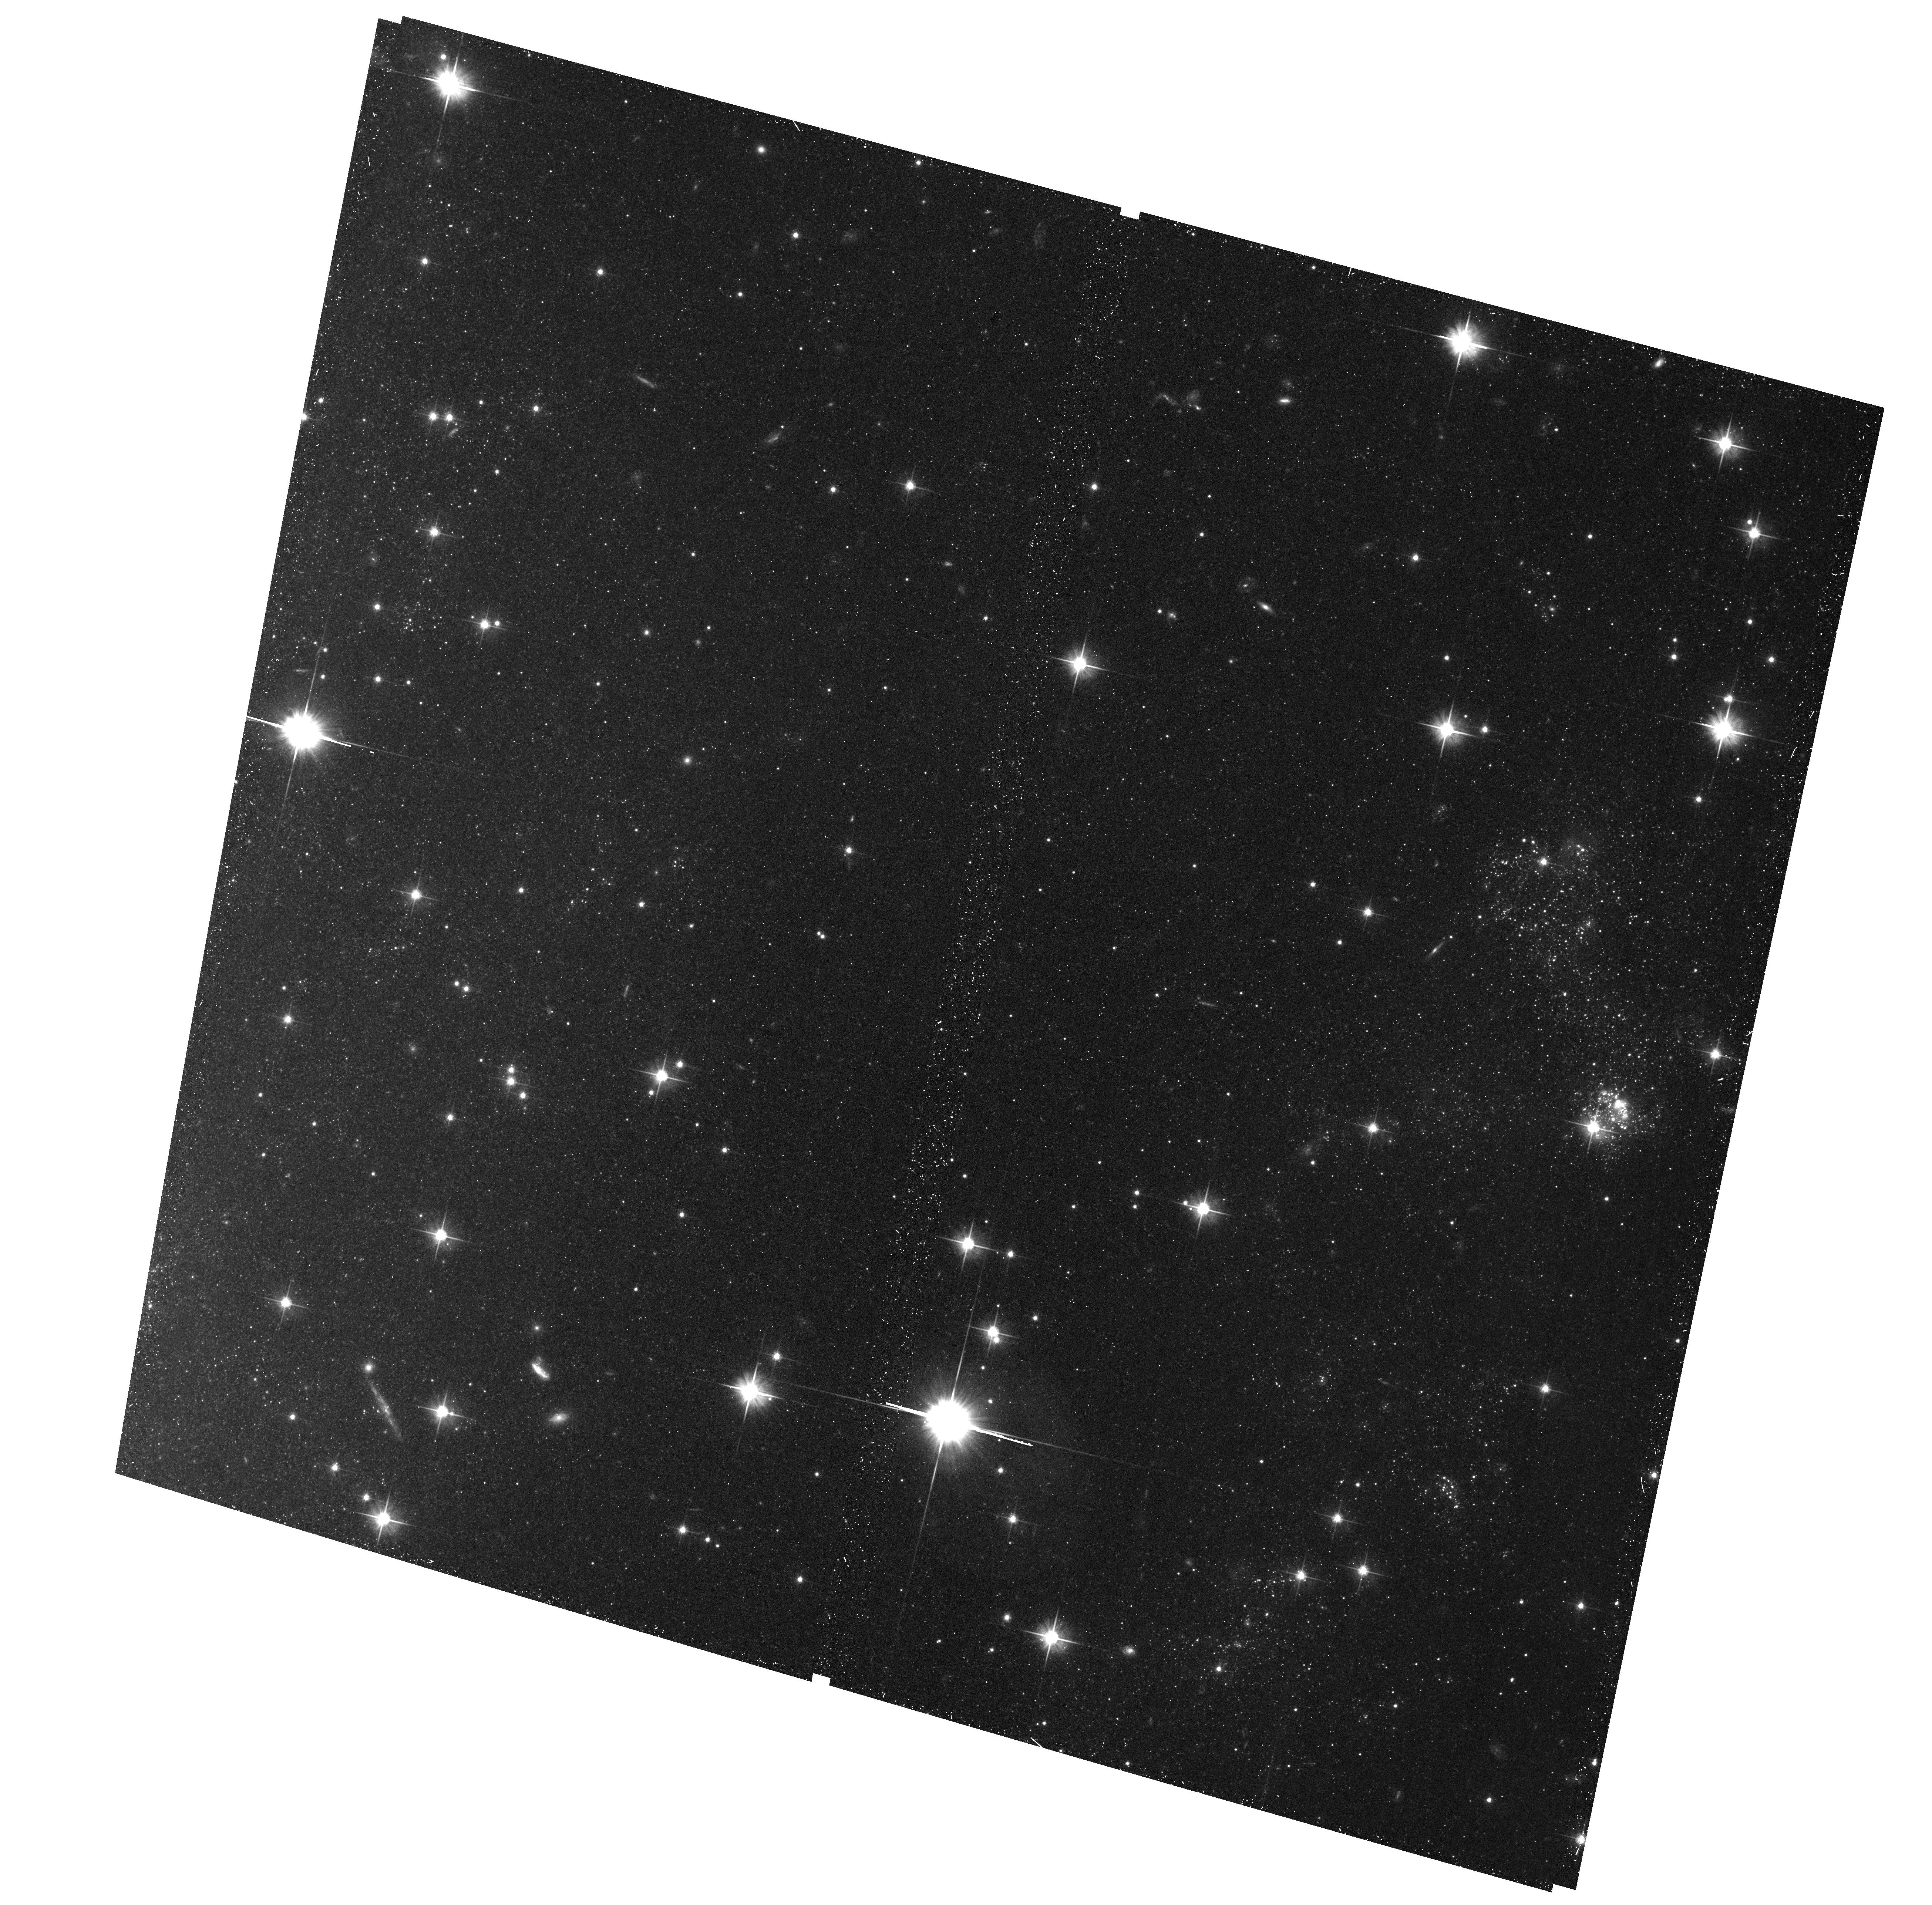
Target: field at RA 308.502°, Dec 60.140°
Instrument: ACS/WFC
Filter: F606W
Exposure: 28 min
Observation ID: hst_15877_14_acs_wfc_f606w_je3y14

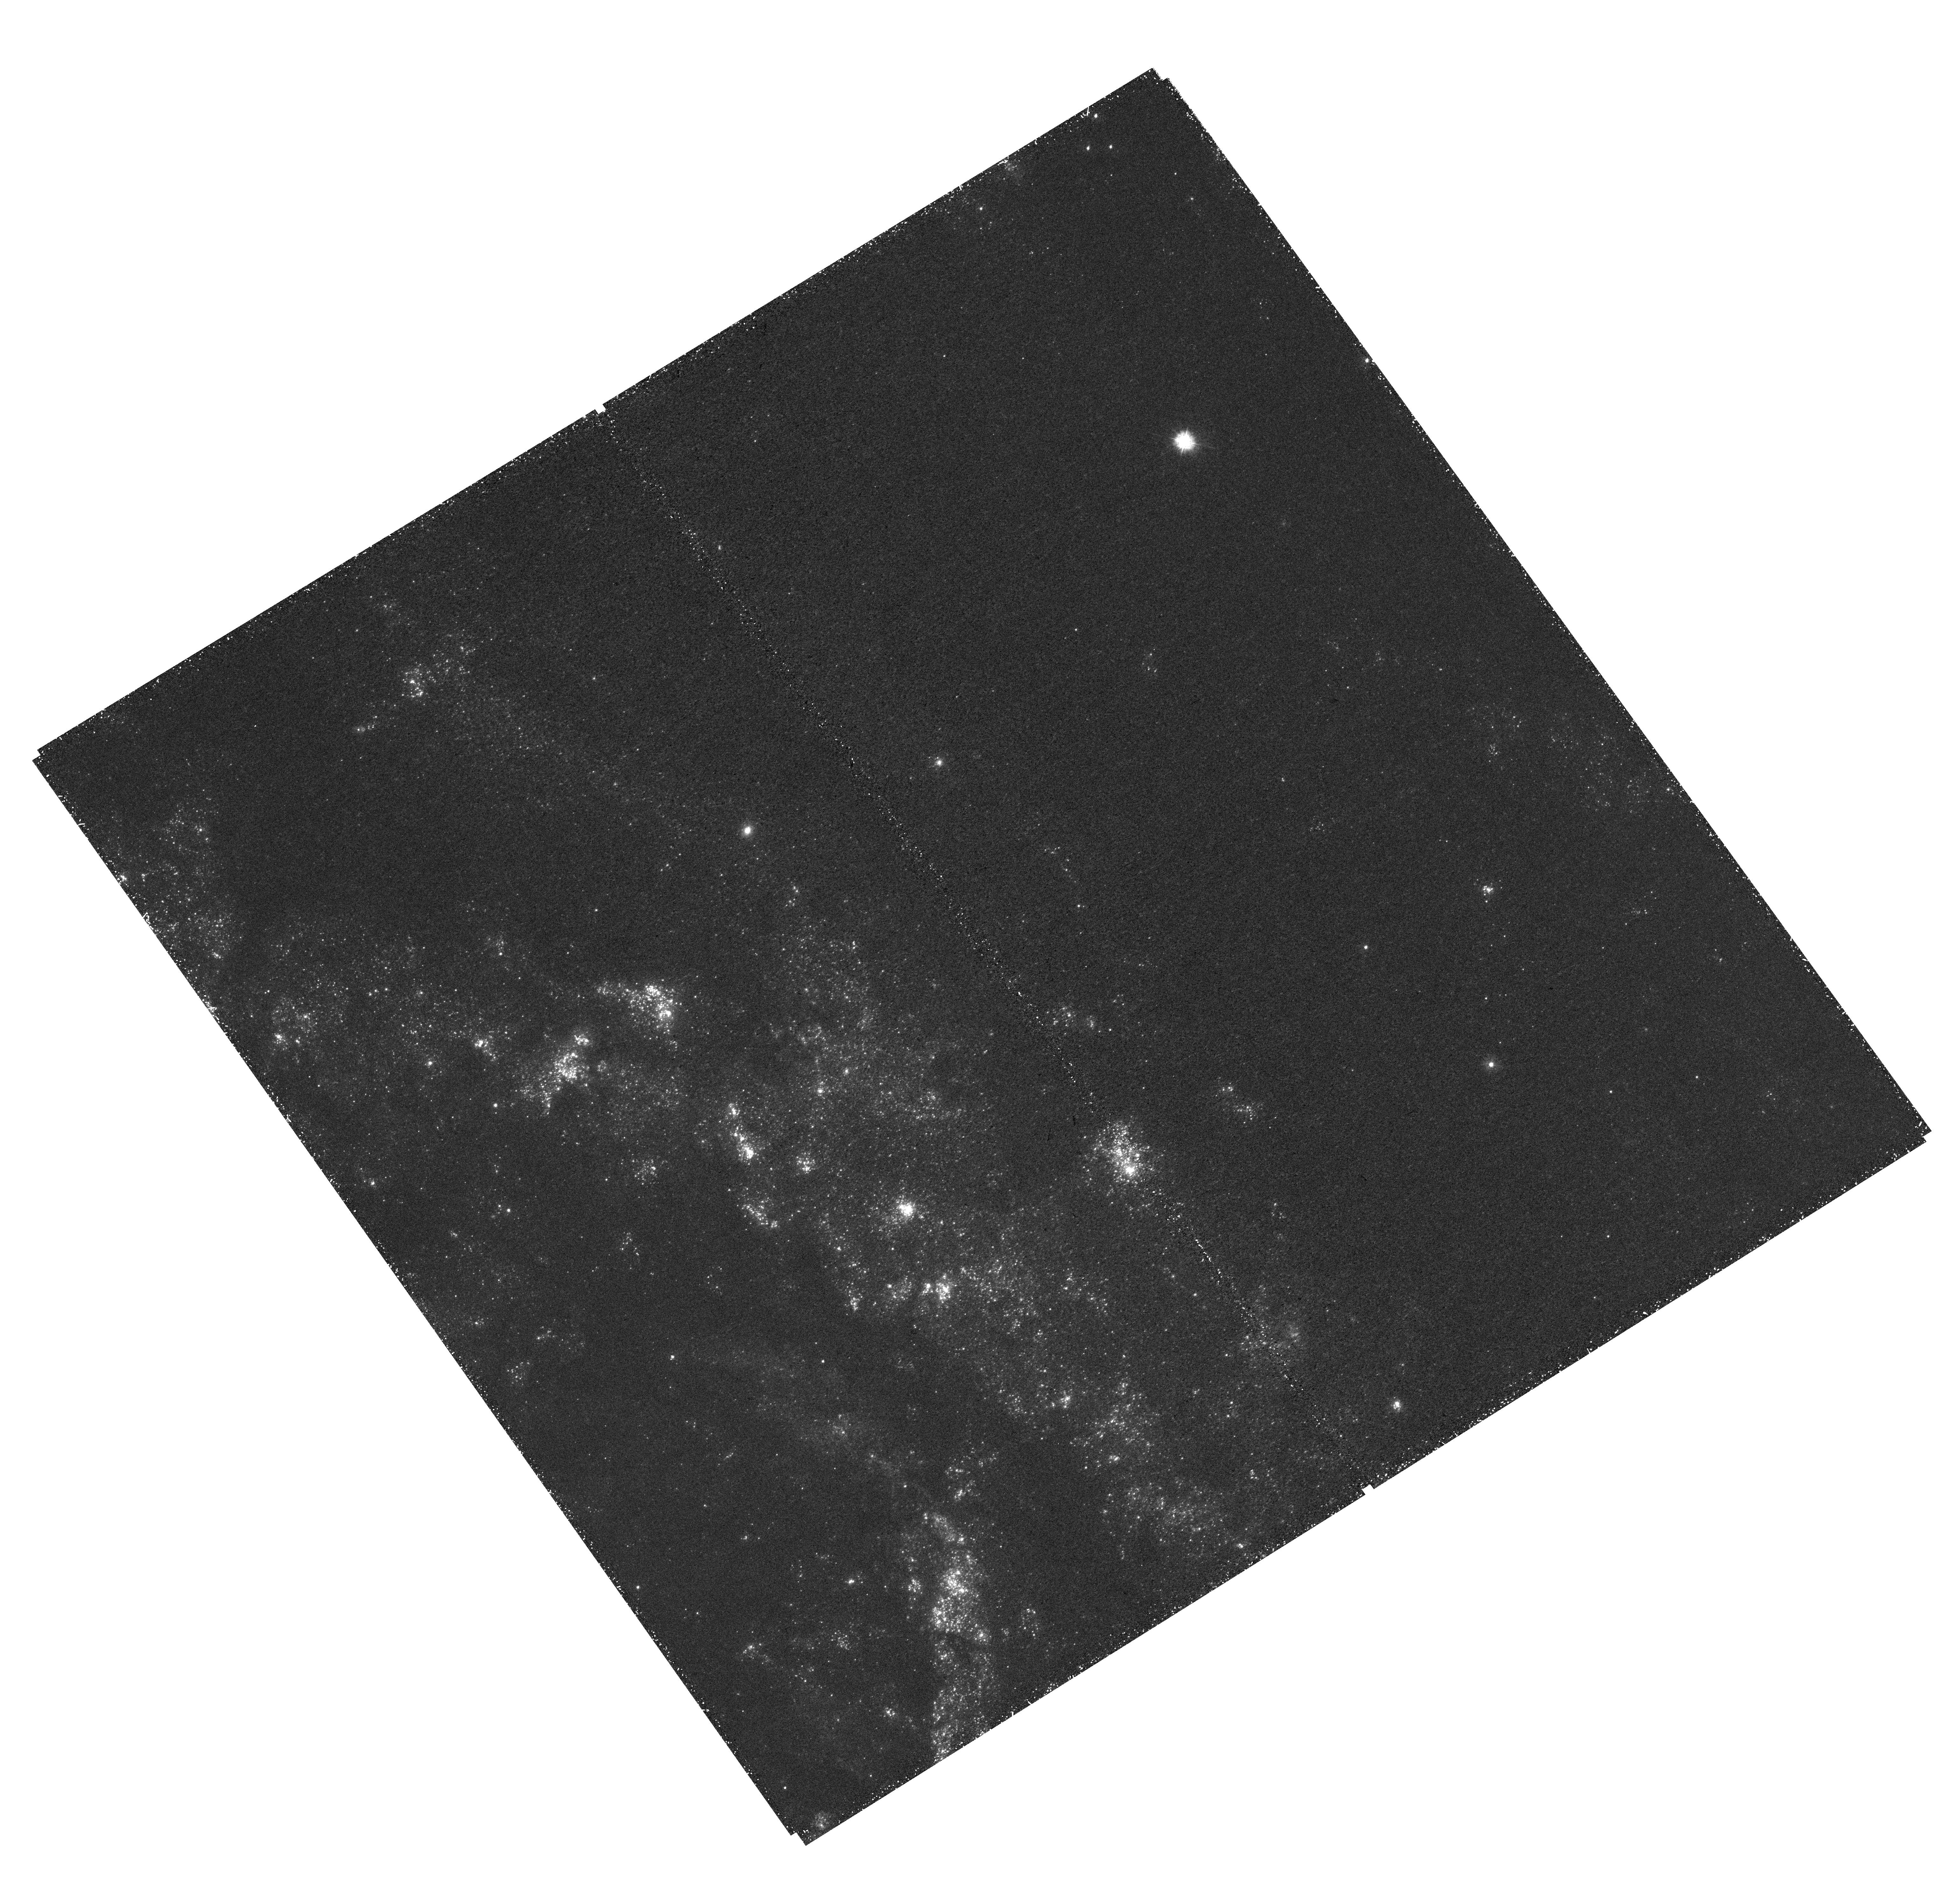
Target: NGC6946-5
Instrument: WFC3/UVIS
Filter: F275W
Exposure: 1.6 h
Observation ID: hst_15877_04_wfc3_uvis_f275w_ie3y04

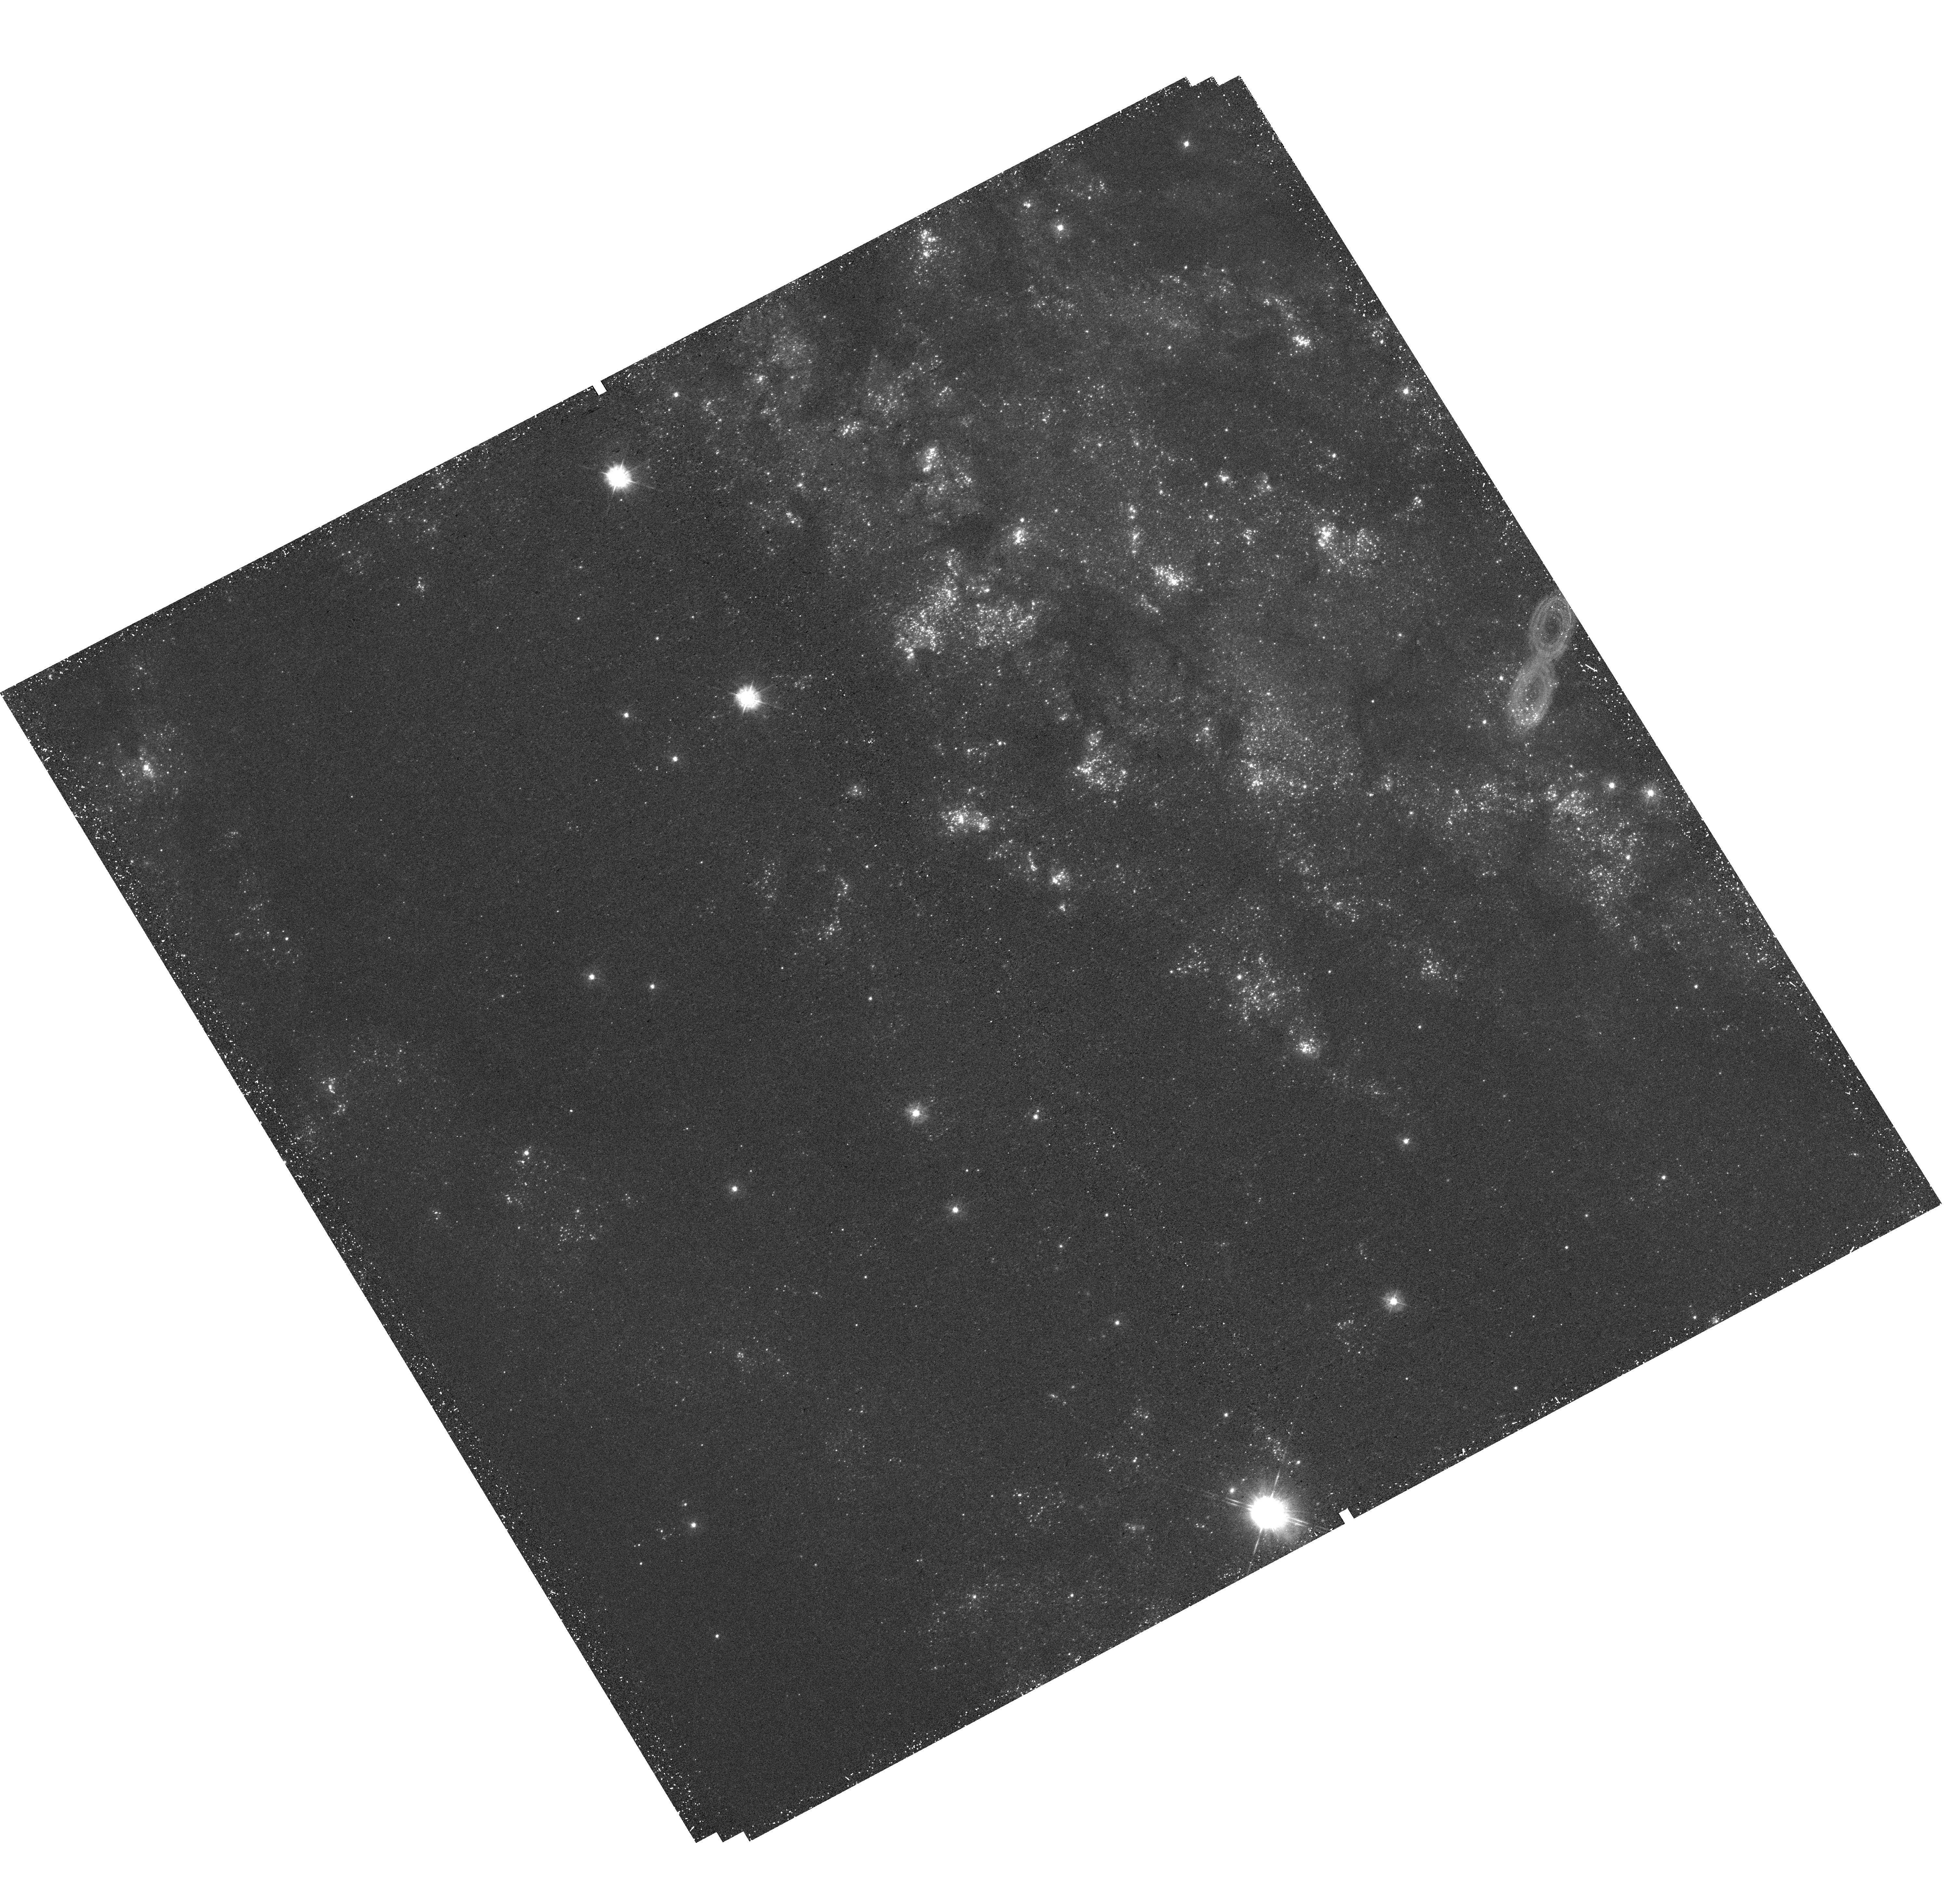
Target: NGC6946-12
Instrument: WFC3/UVIS
Filter: F336W
Exposure: 44 min
Observation ID: hst_15877_11_wfc3_uvis_f336w_ie3y11

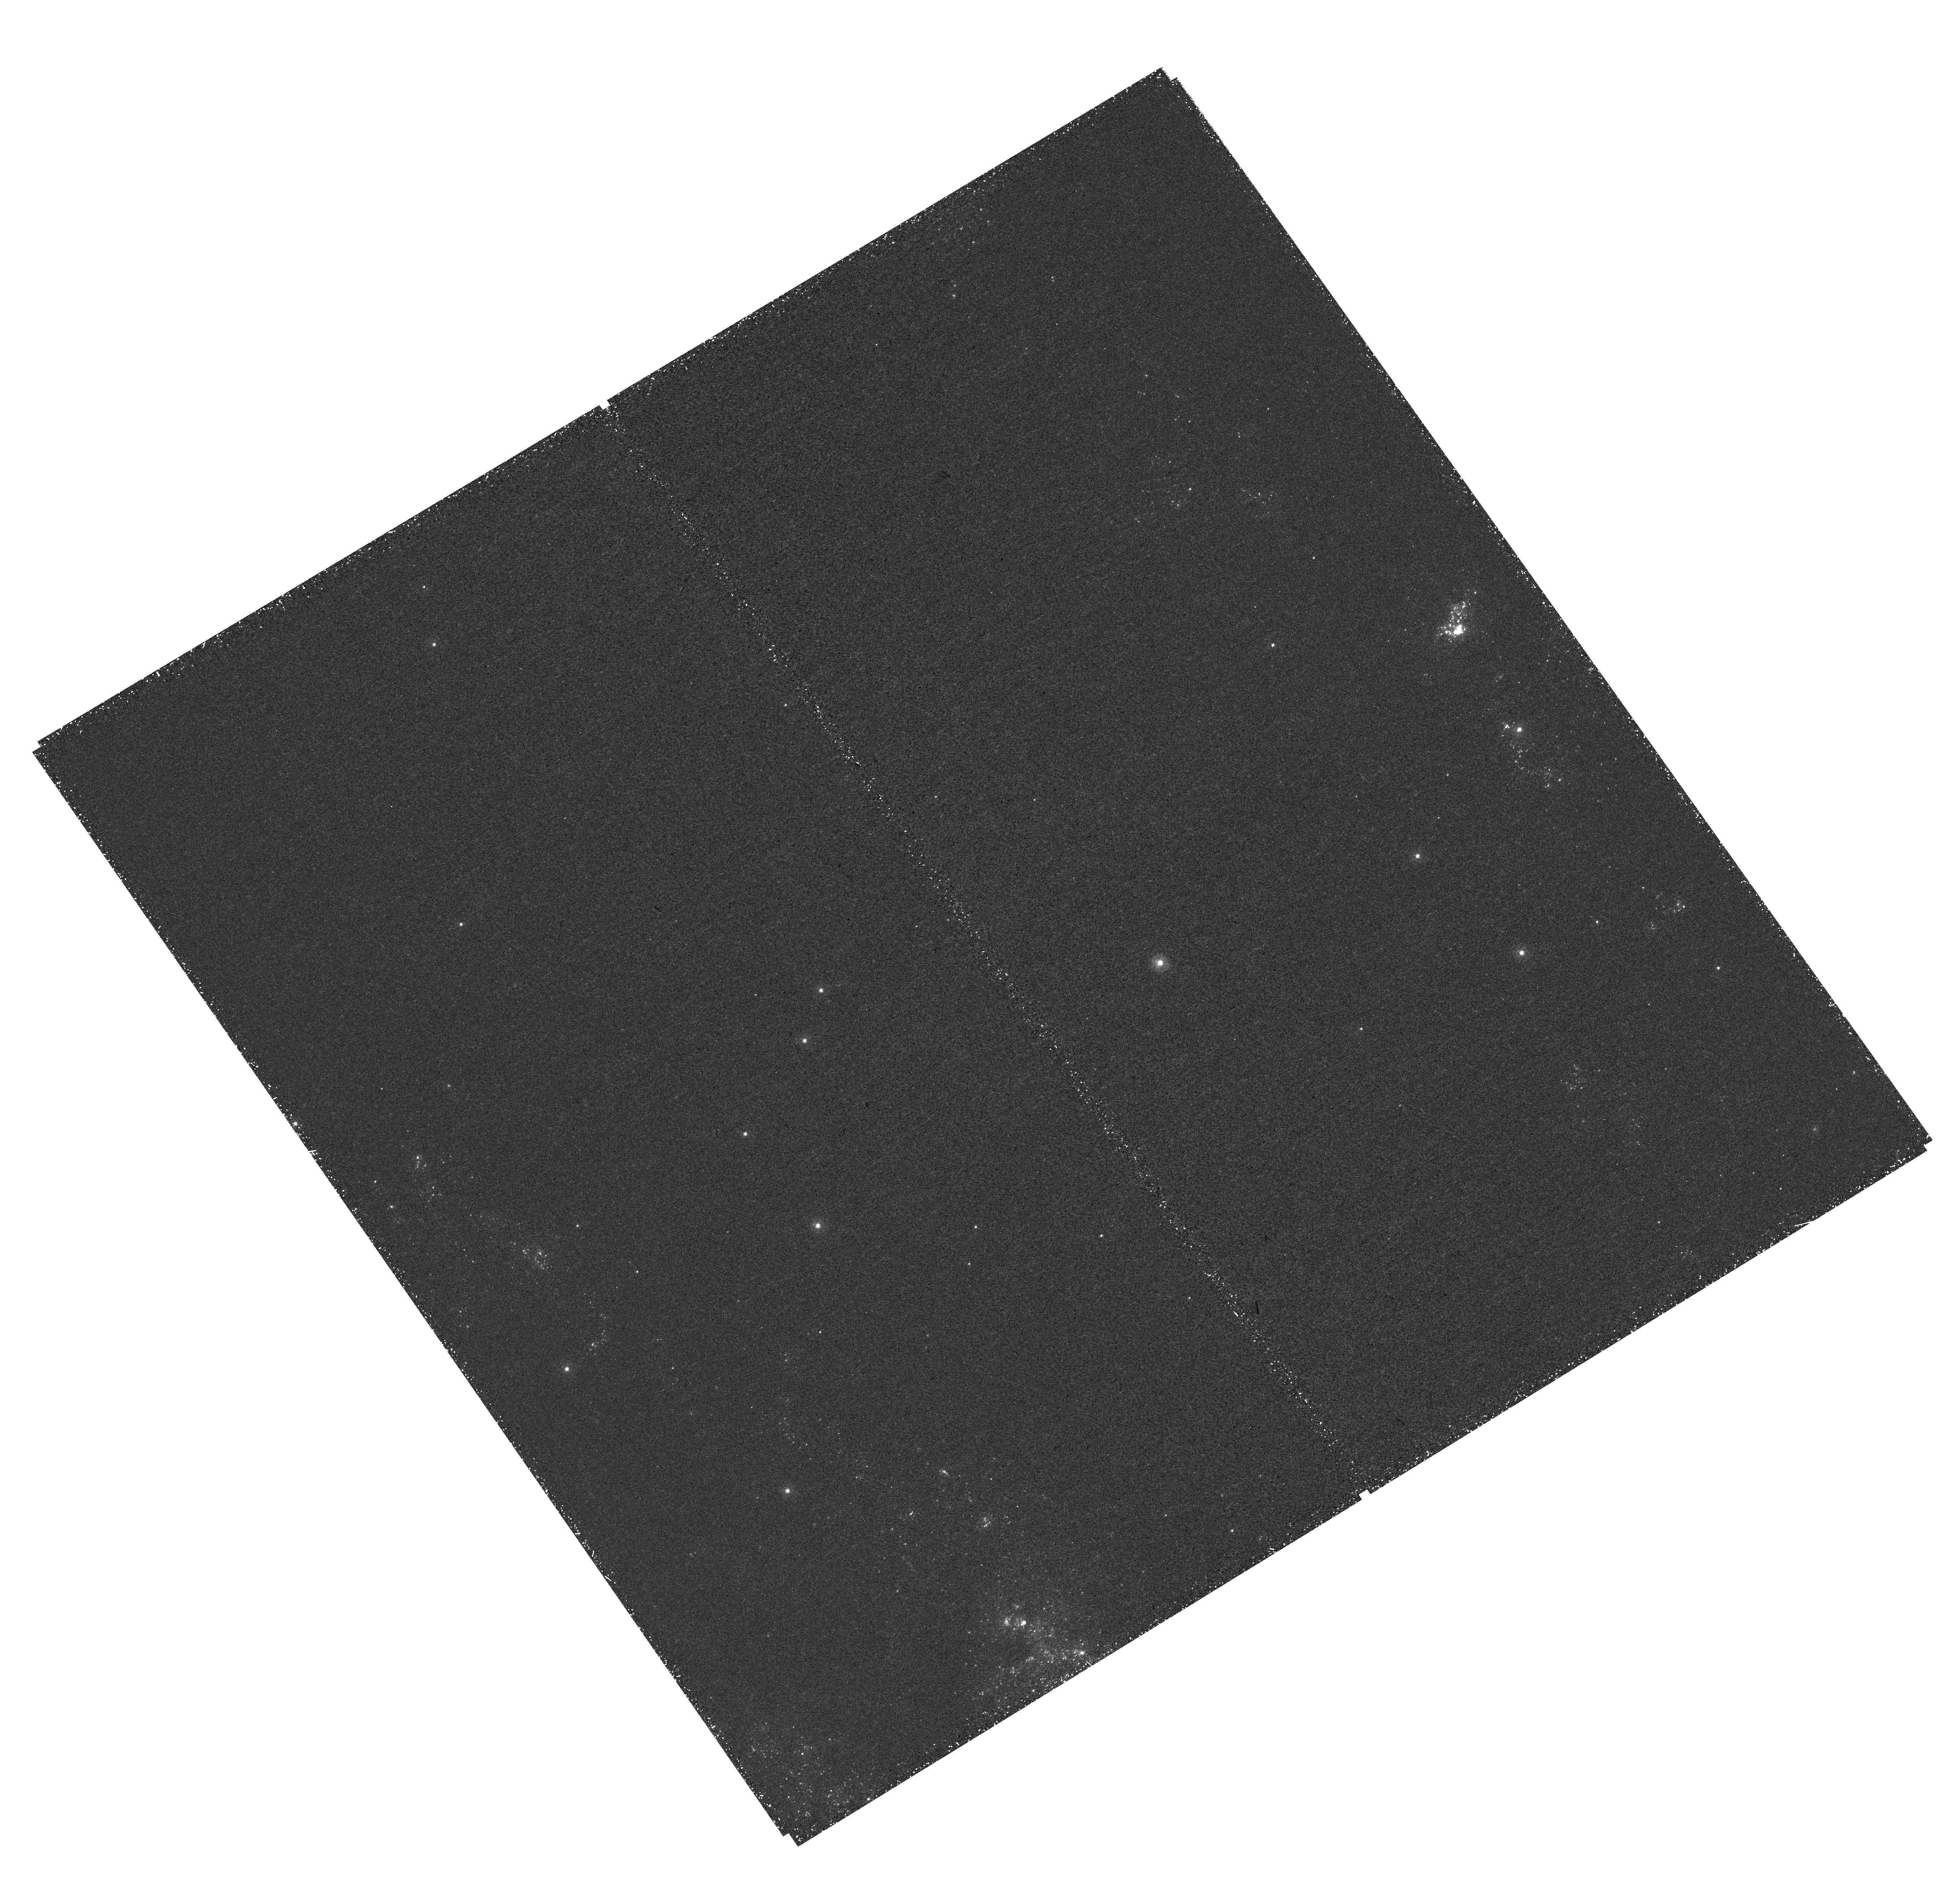
Target: NGC6946-3
Instrument: WFC3/UVIS
Filter: F275W
Exposure: 1.6 h
Observation ID: hst_15877_02_wfc3_uvis_f275w_ie3y02

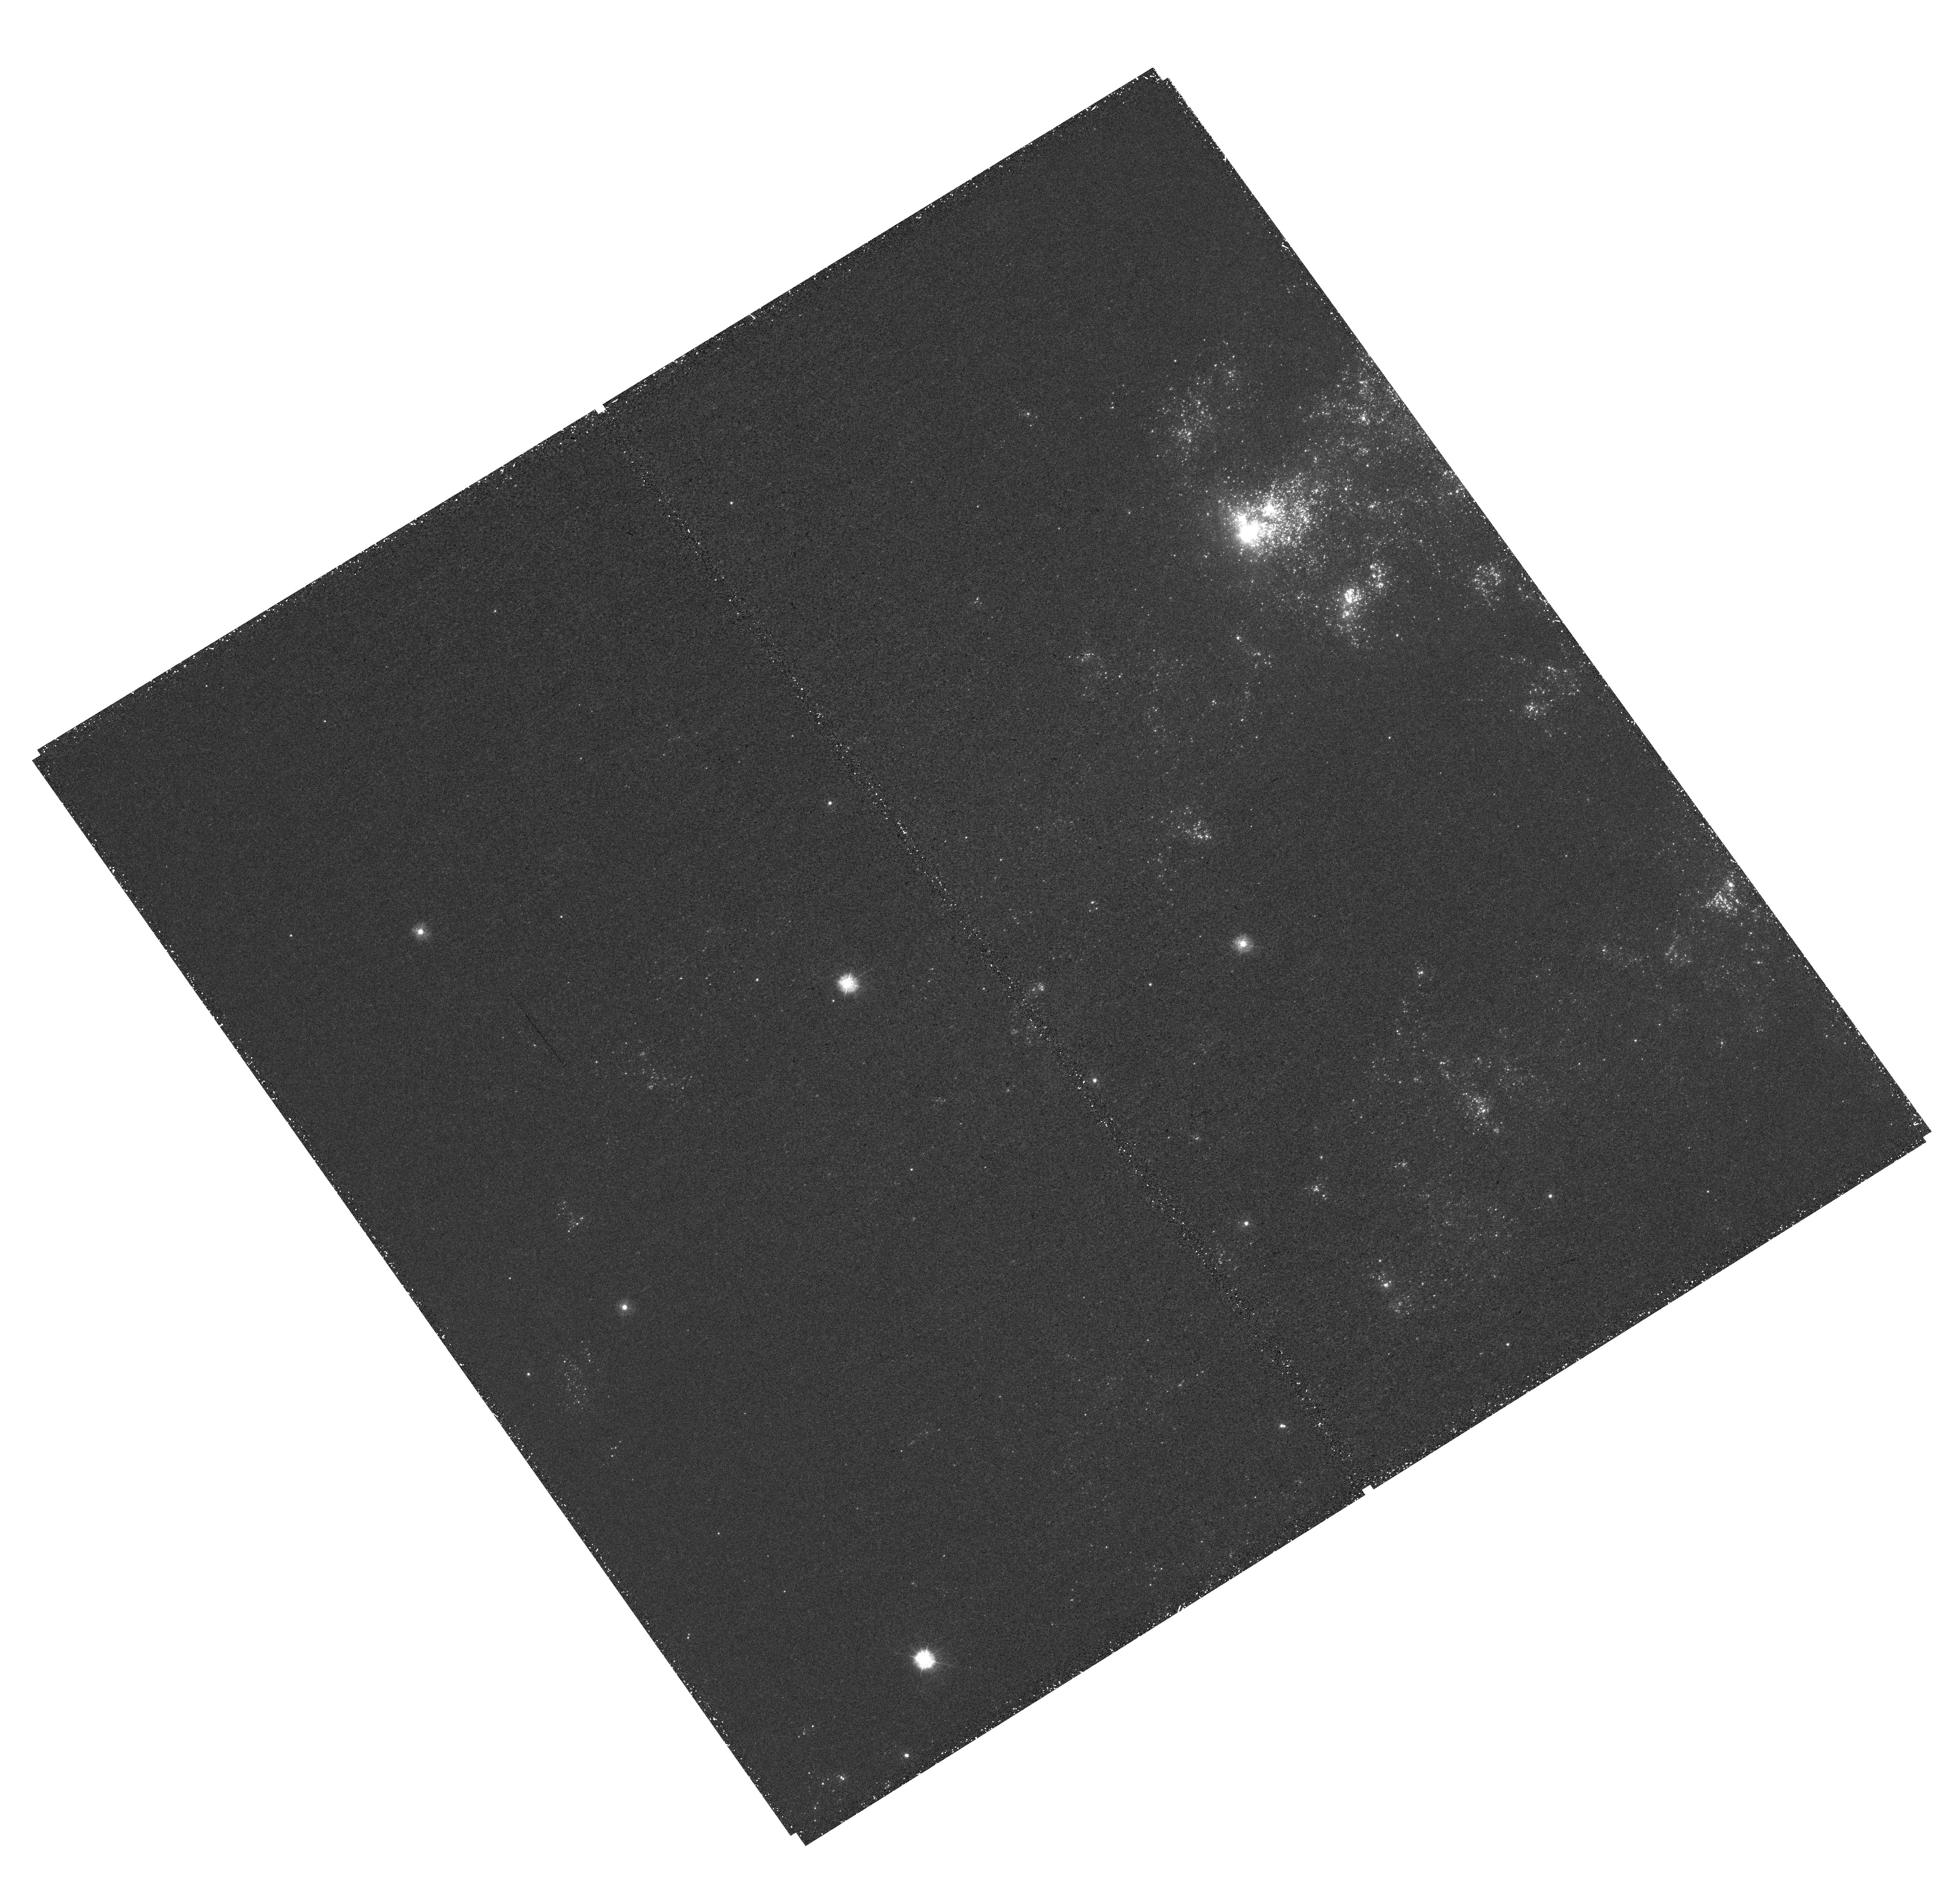
Target: NGC6946-7
Instrument: WFC3/UVIS
Filter: F275W
Exposure: 1.6 h
Observation ID: hst_15877_06_wfc3_uvis_f275w_ie3y06

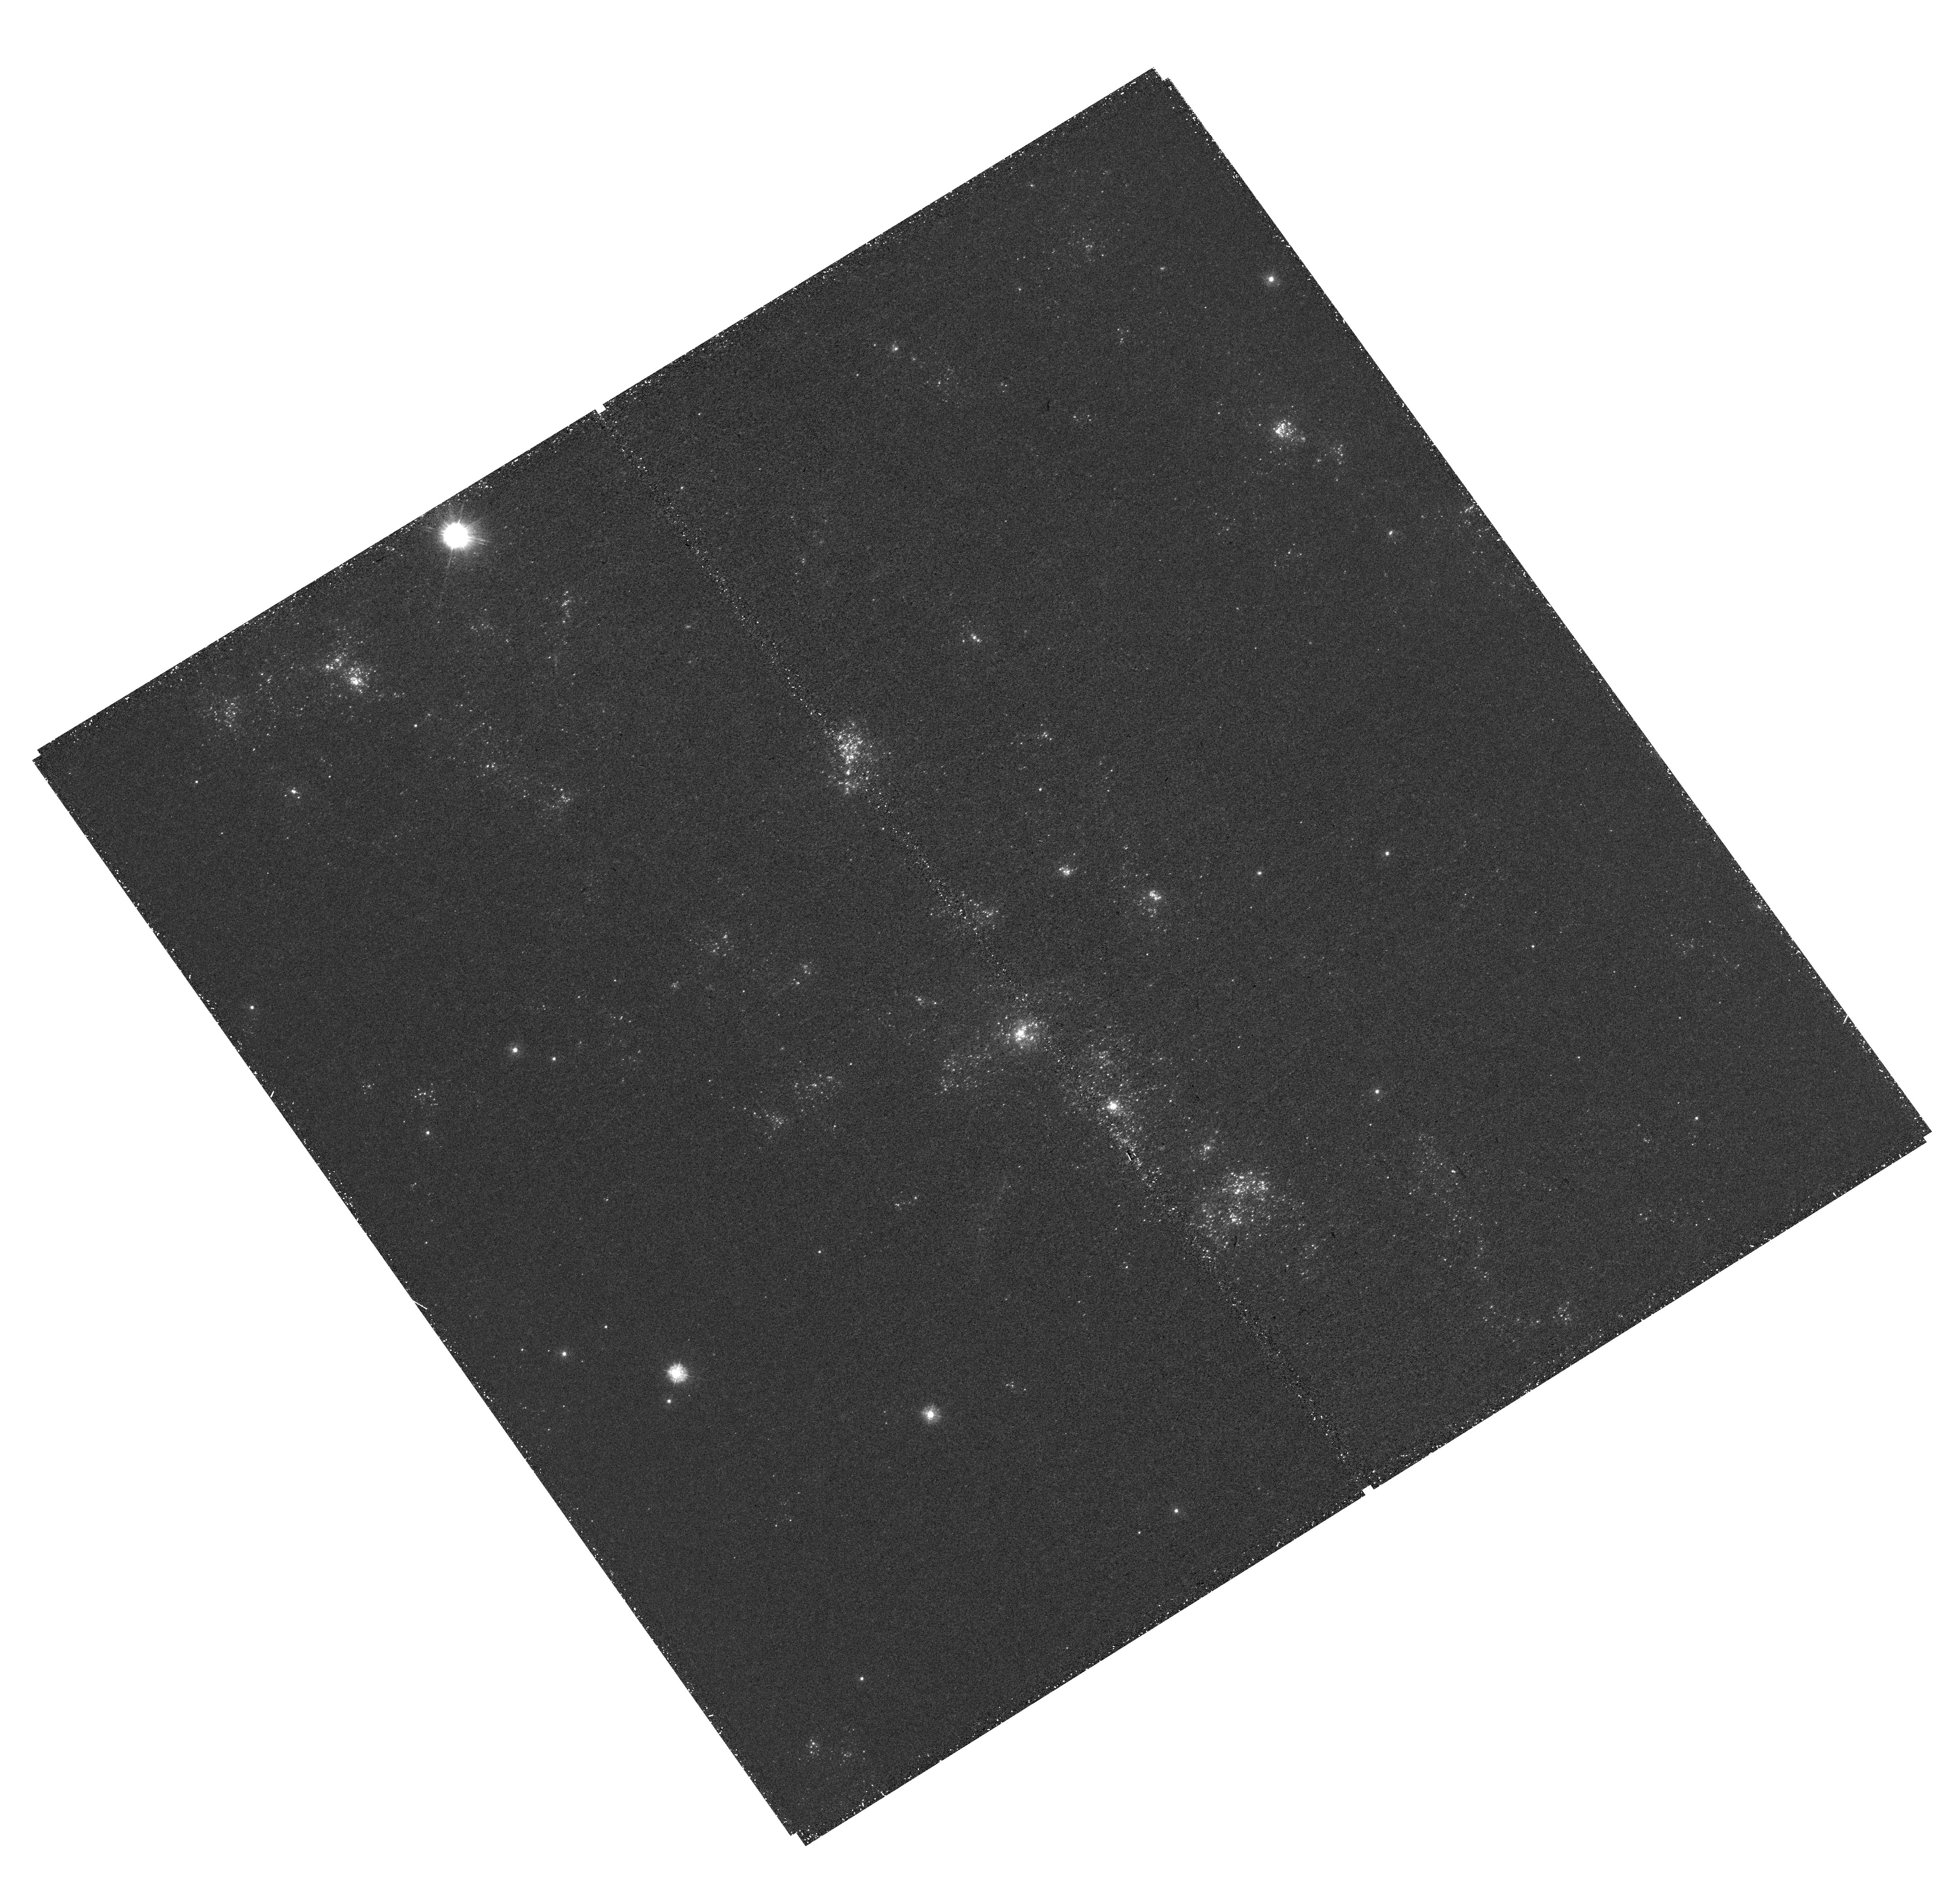
Target: NGC6946-15
Instrument: WFC3/UVIS
Filter: F275W
Exposure: 1.5 h
Observation ID: hst_15877_14_wfc3_uvis_f275w_ie3y14

A Complete Inventory of the Fireworks Galaxys O-Type Stars (PI: Levesque, Emily)

NGC 6946 hosted at least 10 core-collapse supernovae observed in the past century - far more than any of its star forming peers - earning its name as the Fireworks Galaxy. Yet, no HST UV image of this galaxy exists. This is a roadblock for the observational study of massive stars formation, evolution and death as young high mass stars commonly have substantial UV emission. HST is the only telescope that can produce high resolution photometry at the wavelengths and depths necessary to remedy this situation. We will utilize 42 HST orbits to produce WFC3/UVIS F275W and F336W maps of the Fireworks Galaxy, create a complete catalog of its O-Type young massive stars and investigate NGC 6946's ccSNe and star formation history. Combining the proposed shorter wavelength data with existing and scheduled HST observations, we will characterize the Fireworks Galaxy's future ccSNe progenitors and produce an extensive library of massive star spectral energy distributions. The proposed observations and data products will create a high value archival resource of broad interest to the scientific community, and immediately augment the utility of existing and anticipated HST data.